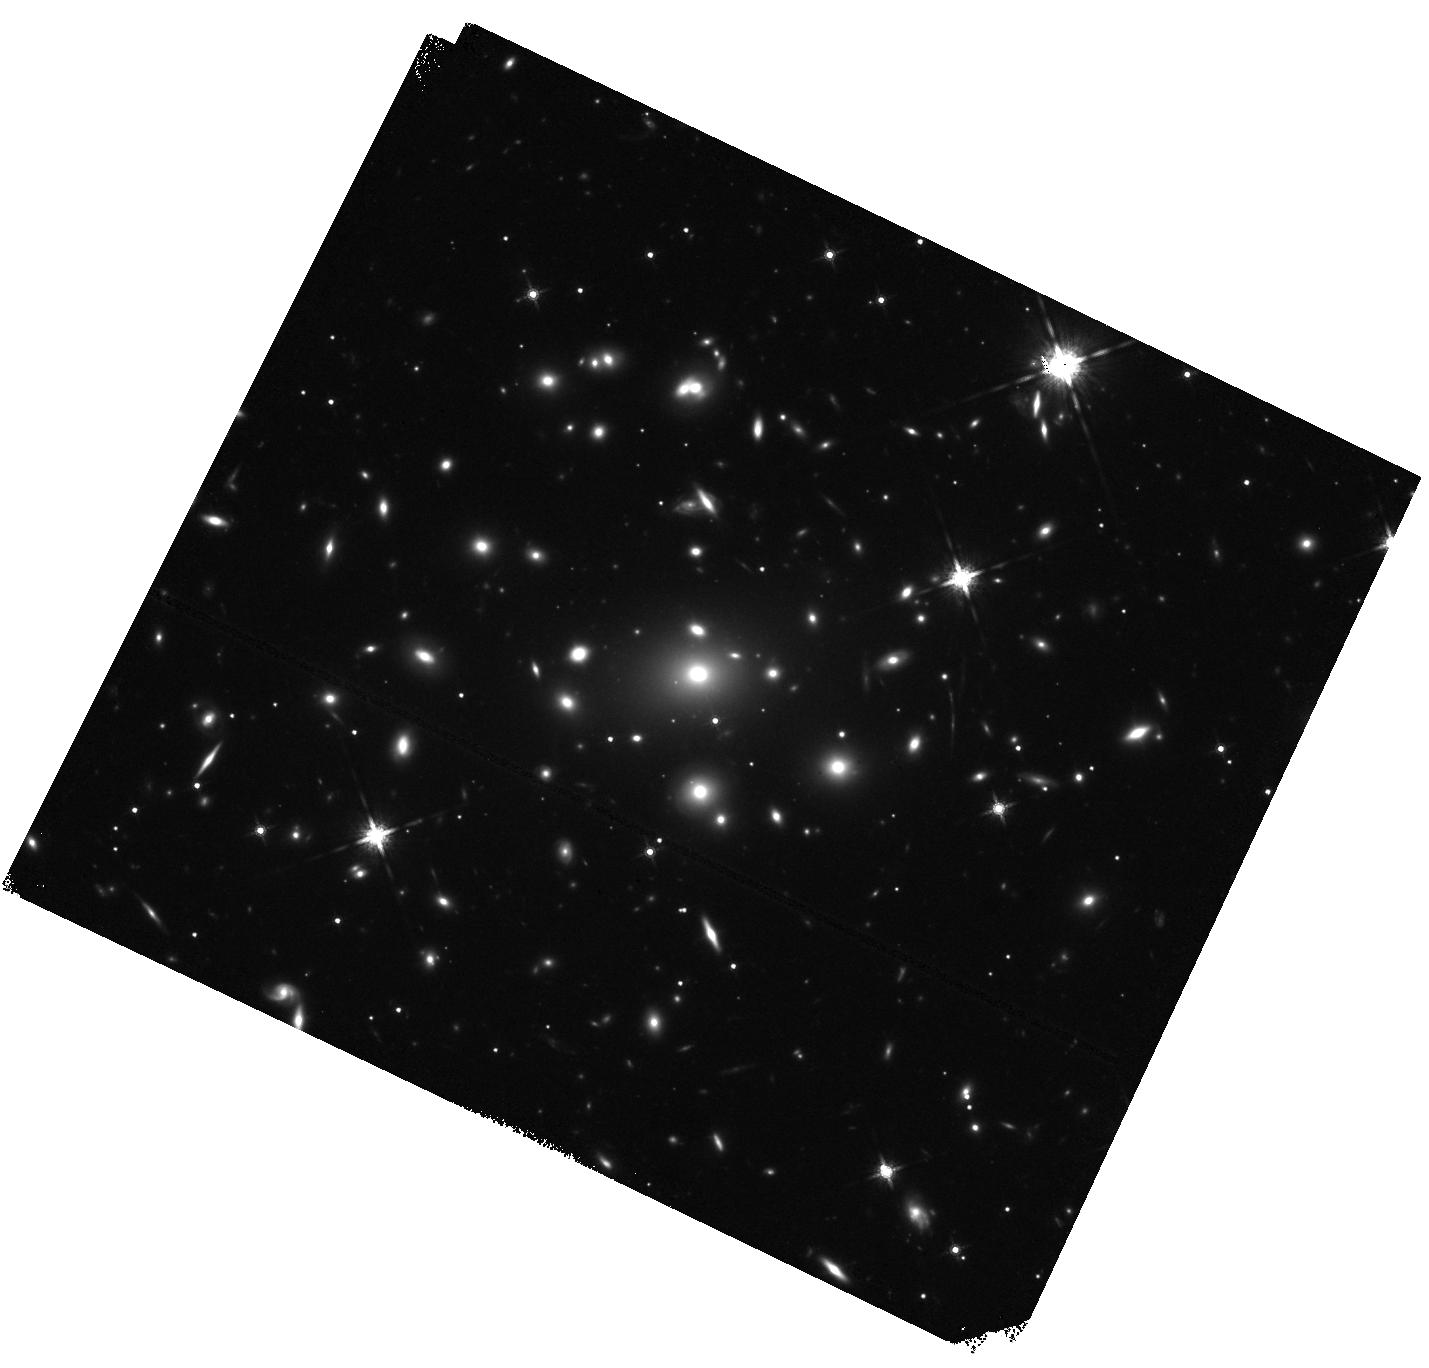
Target: RXCJ1317.1-3821. Instrument: WFC3/IR. Filter: F160W. Exposure: 20 min. Observation ID: hst_17593_01_wfc3_ir_f160w_ifbd01

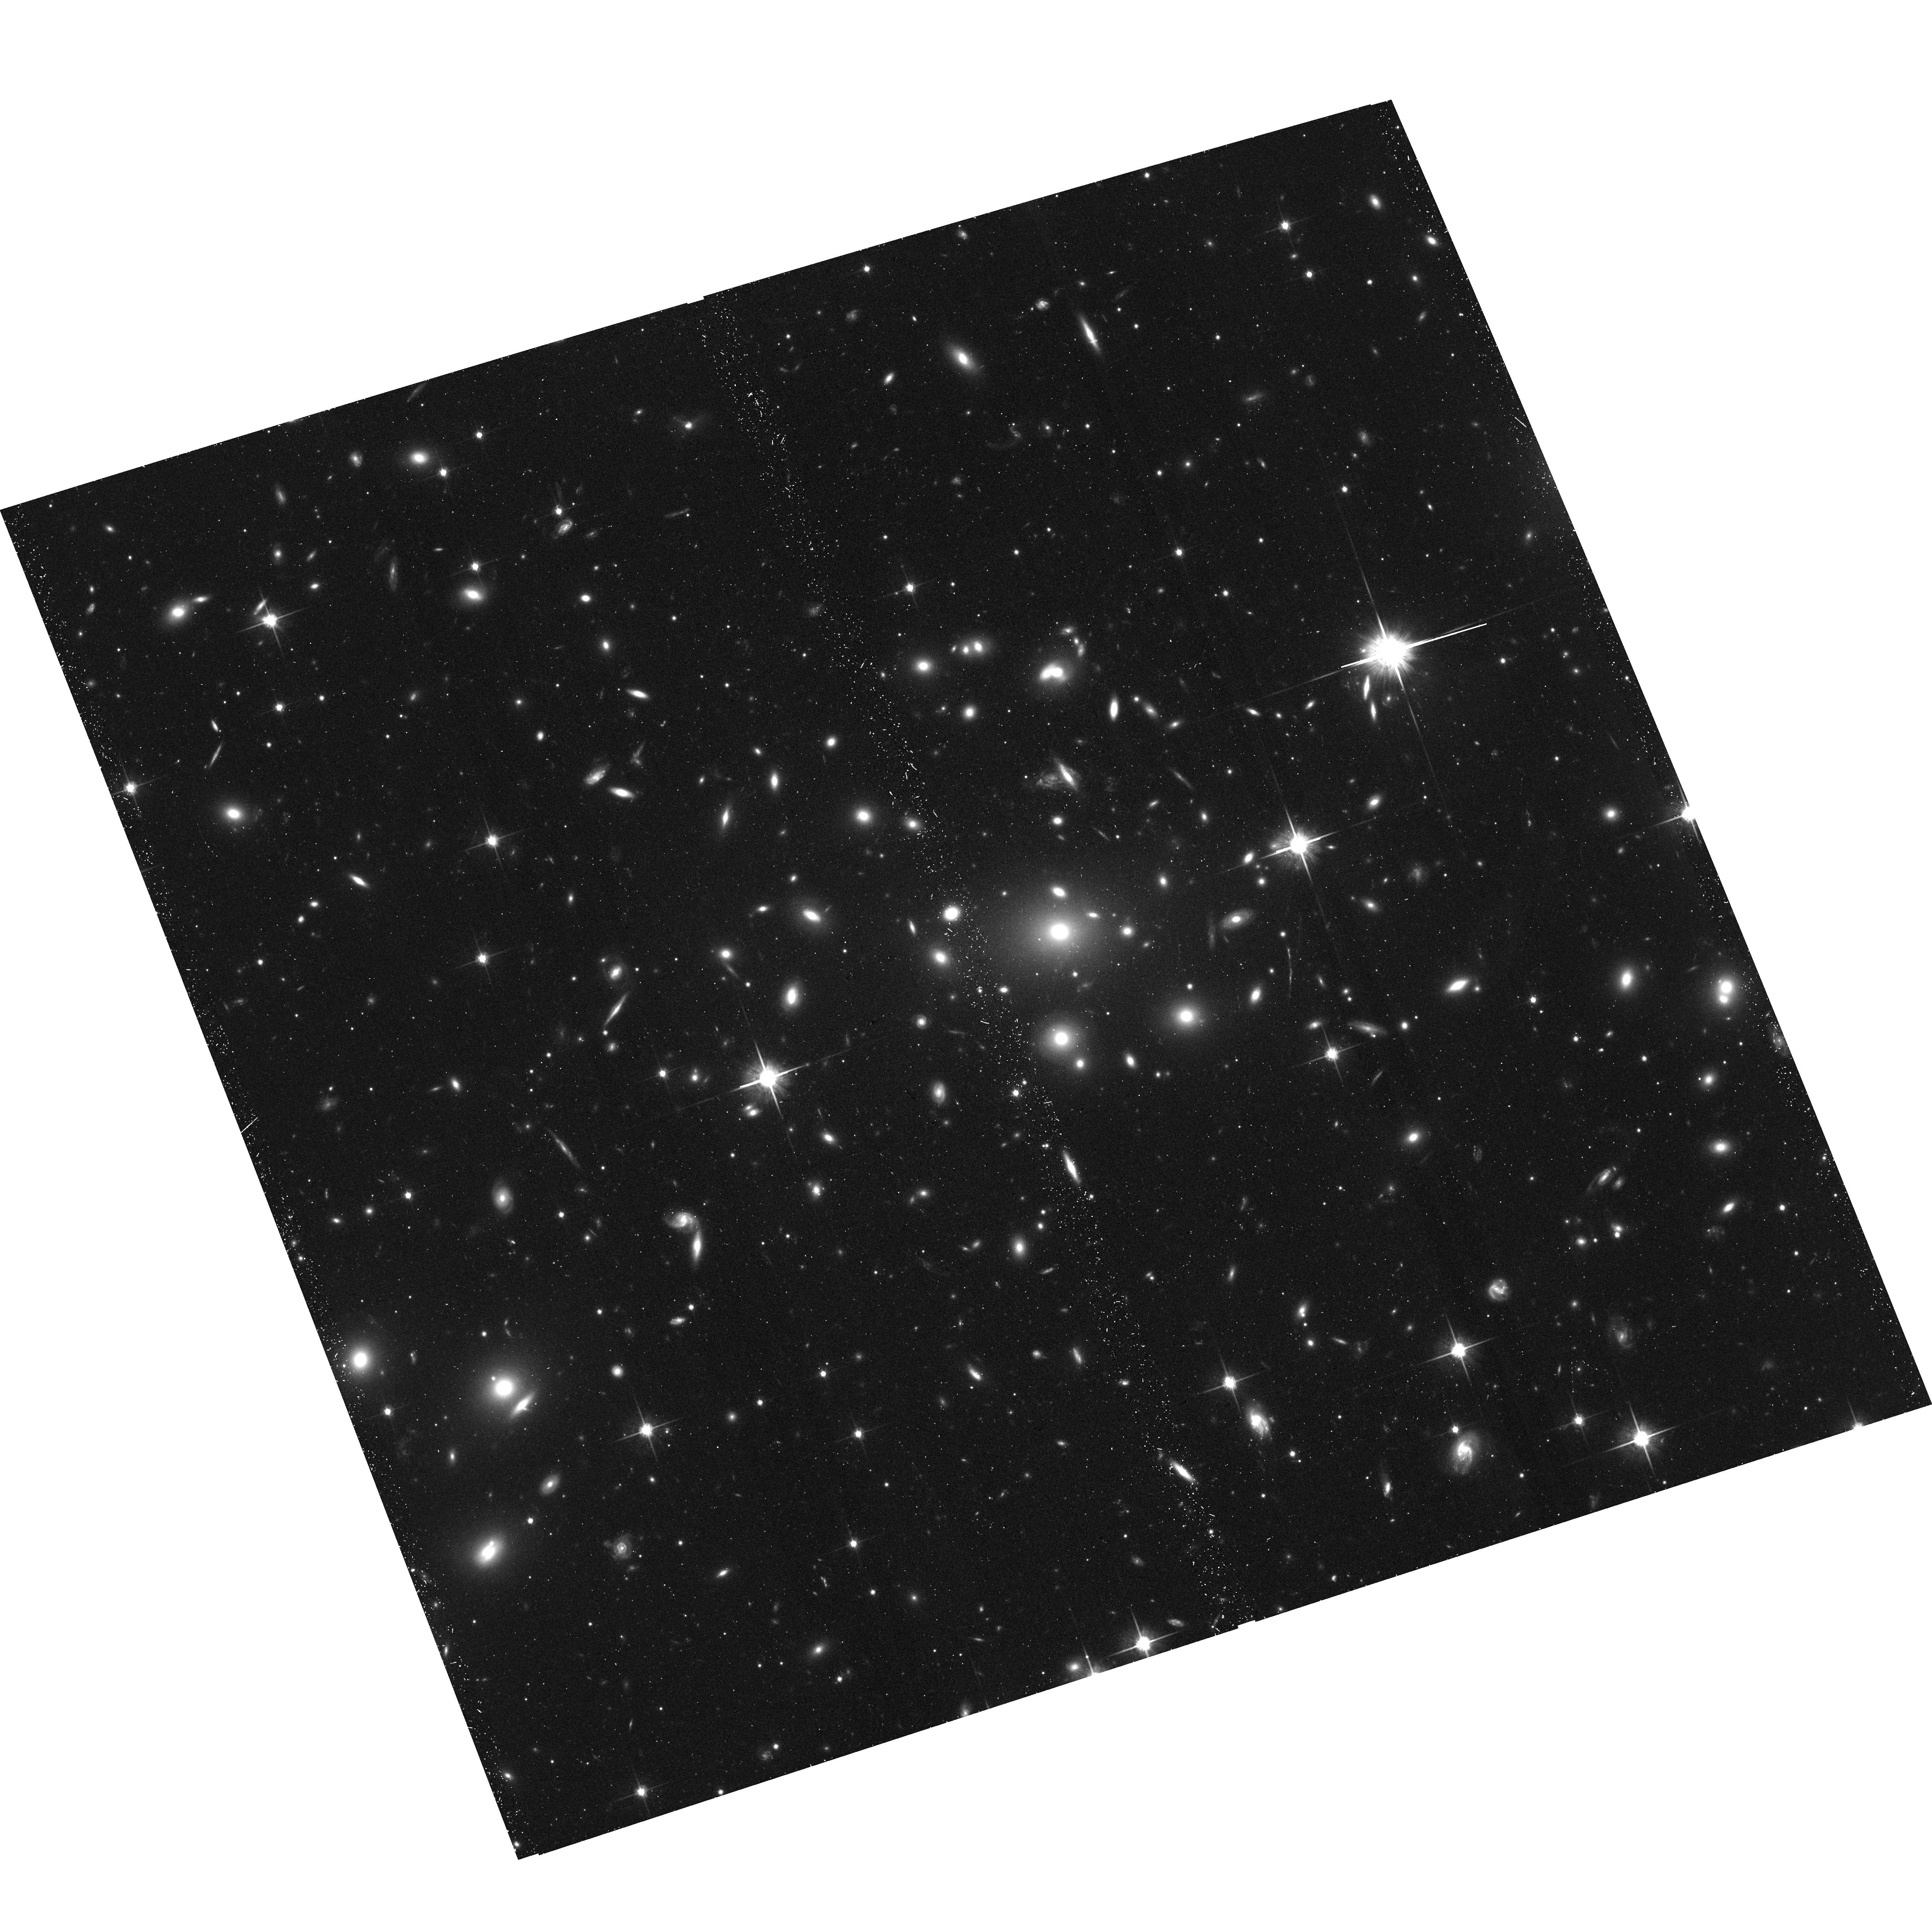
Target: RXCJ1317.1-3821. Instrument: ACS/WFC. Filter: F814W. Exposure: 38 min. Observation ID: hst_17593_a1_acs_wfc_f814w_jfbda1

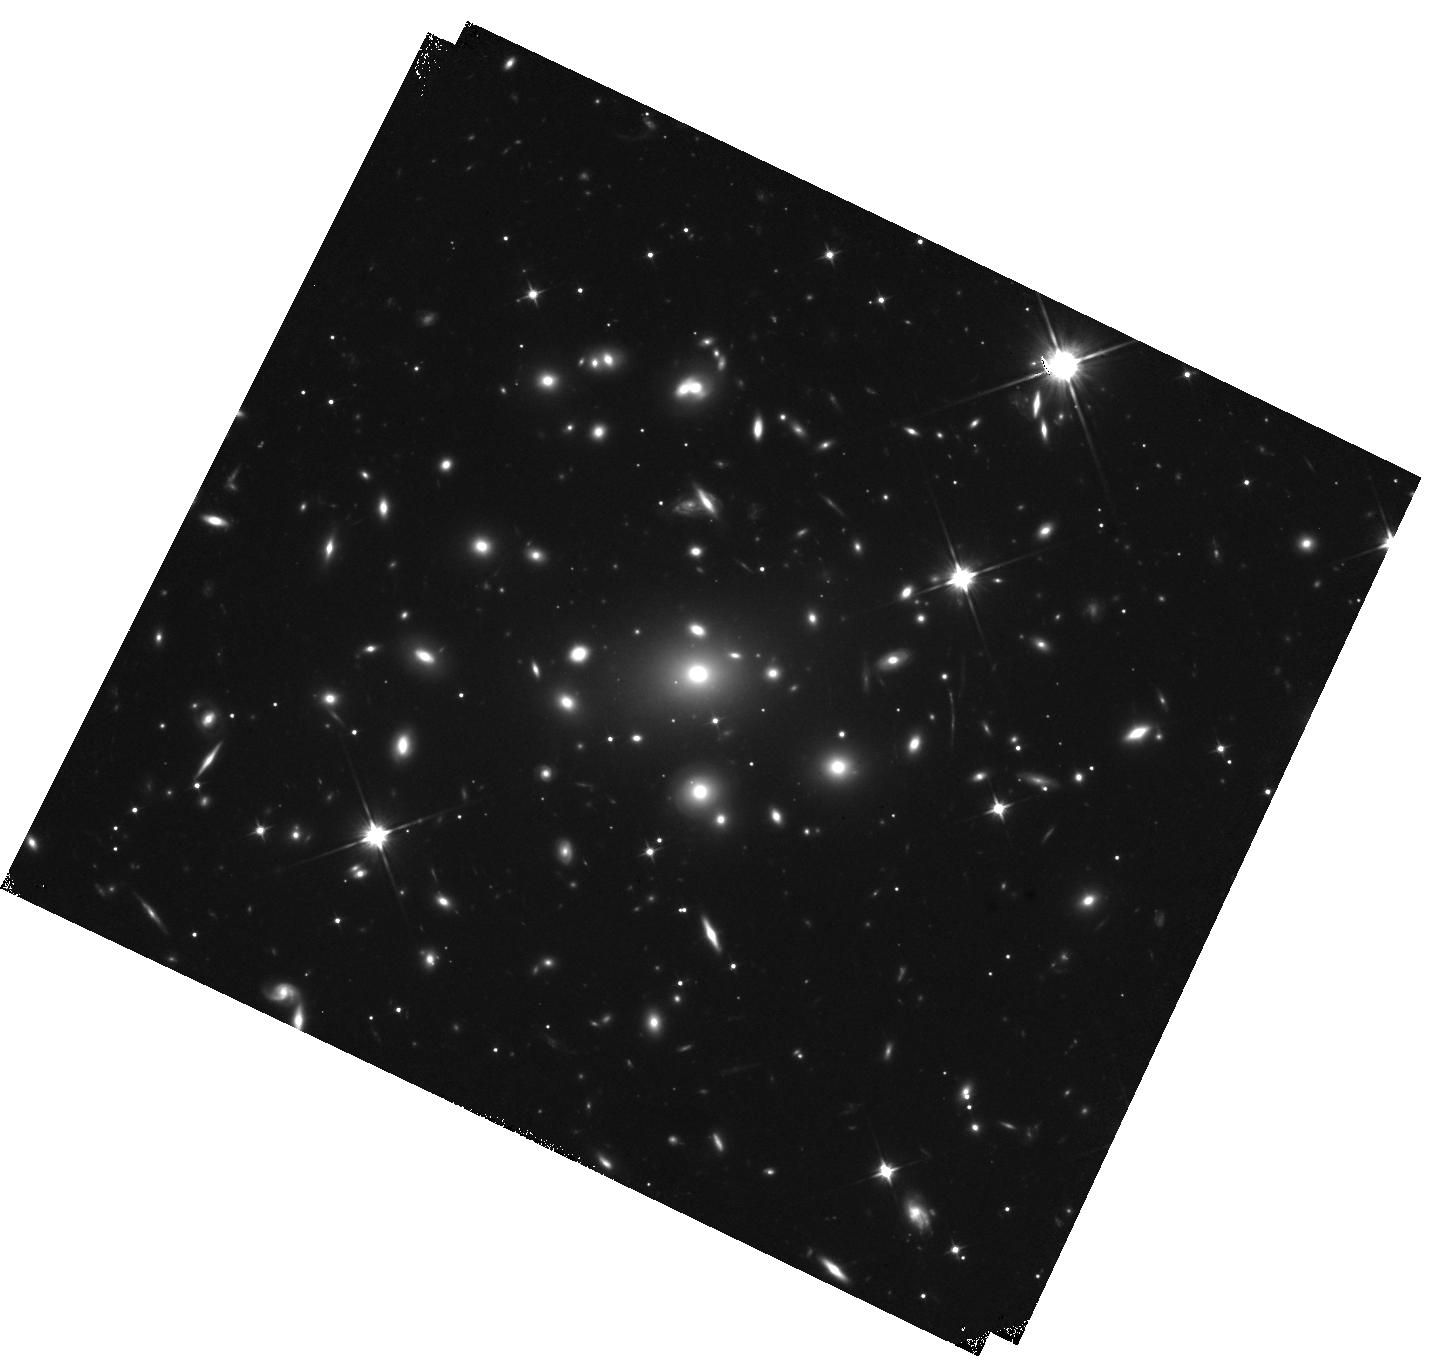
Target: RXCJ1317.1-3821. Instrument: WFC3/IR. Filter: F110W. Exposure: 20 min. Observation ID: hst_17593_01_wfc3_ir_f110w_ifbd01

Studying a massive galaxy cluster to be used as gravitational lens telescope (PI: Boehringer, Hans)

This is a proposal for re-observation of the cluster RXCJ1317.1-3821 with highly flared observational data from an A-rated proposal in AO20 with an additional request for HST observations. It belongs to a programme granted in AO18 to study the most massive clusters at z=0.25-0.5, ideal gravitational lens candidates - which had no pointed X-ray observations so far. This cluster still has insufficient data for a precise temperature determination. Aiming for a good construction of a lensing model, we require sufficiently good data to characterise its precise mass distribution. For another cluster from this study we obtained HST observations which revealed a spectacular lensed image. The present target is the second most promising lensing candidate and we therefore ask for HST imaing.